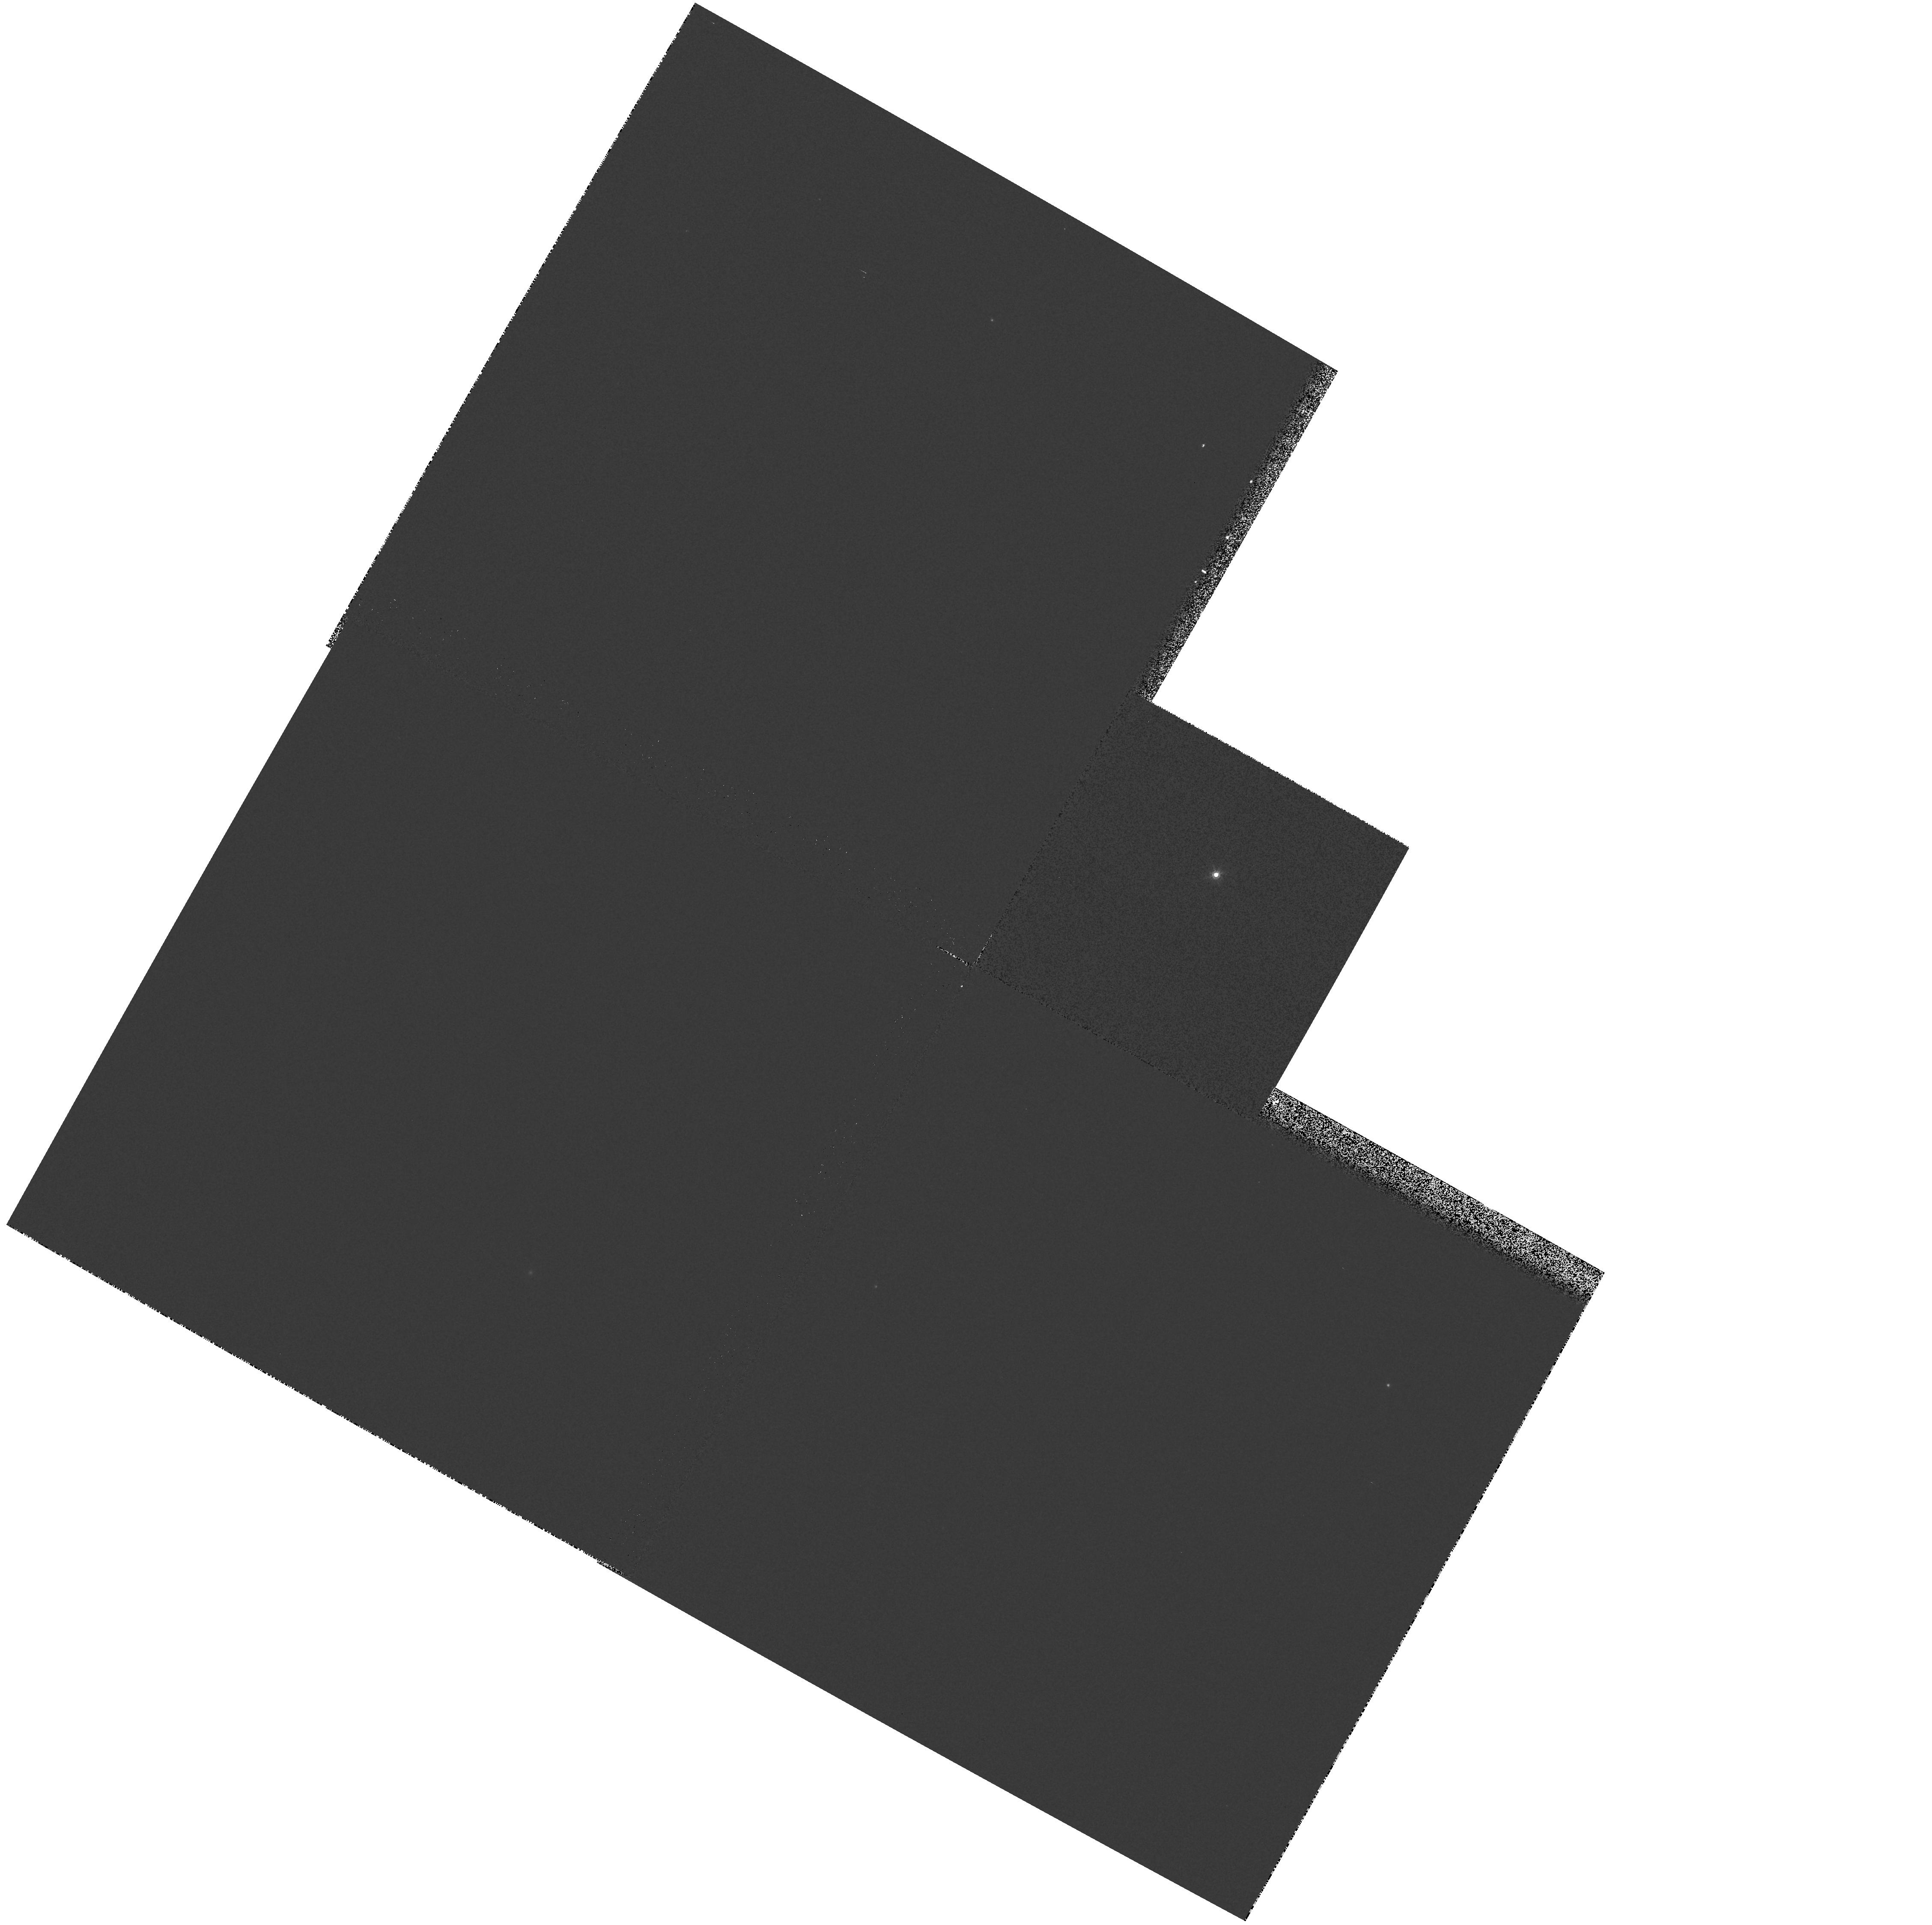
Target: NGP020. Instrument: WFPC2/PC. Filter: F850LP. Exposure: 1 min. Observation ID: hst_5913_19_wfpc2_pc_f850lp_u2ri19

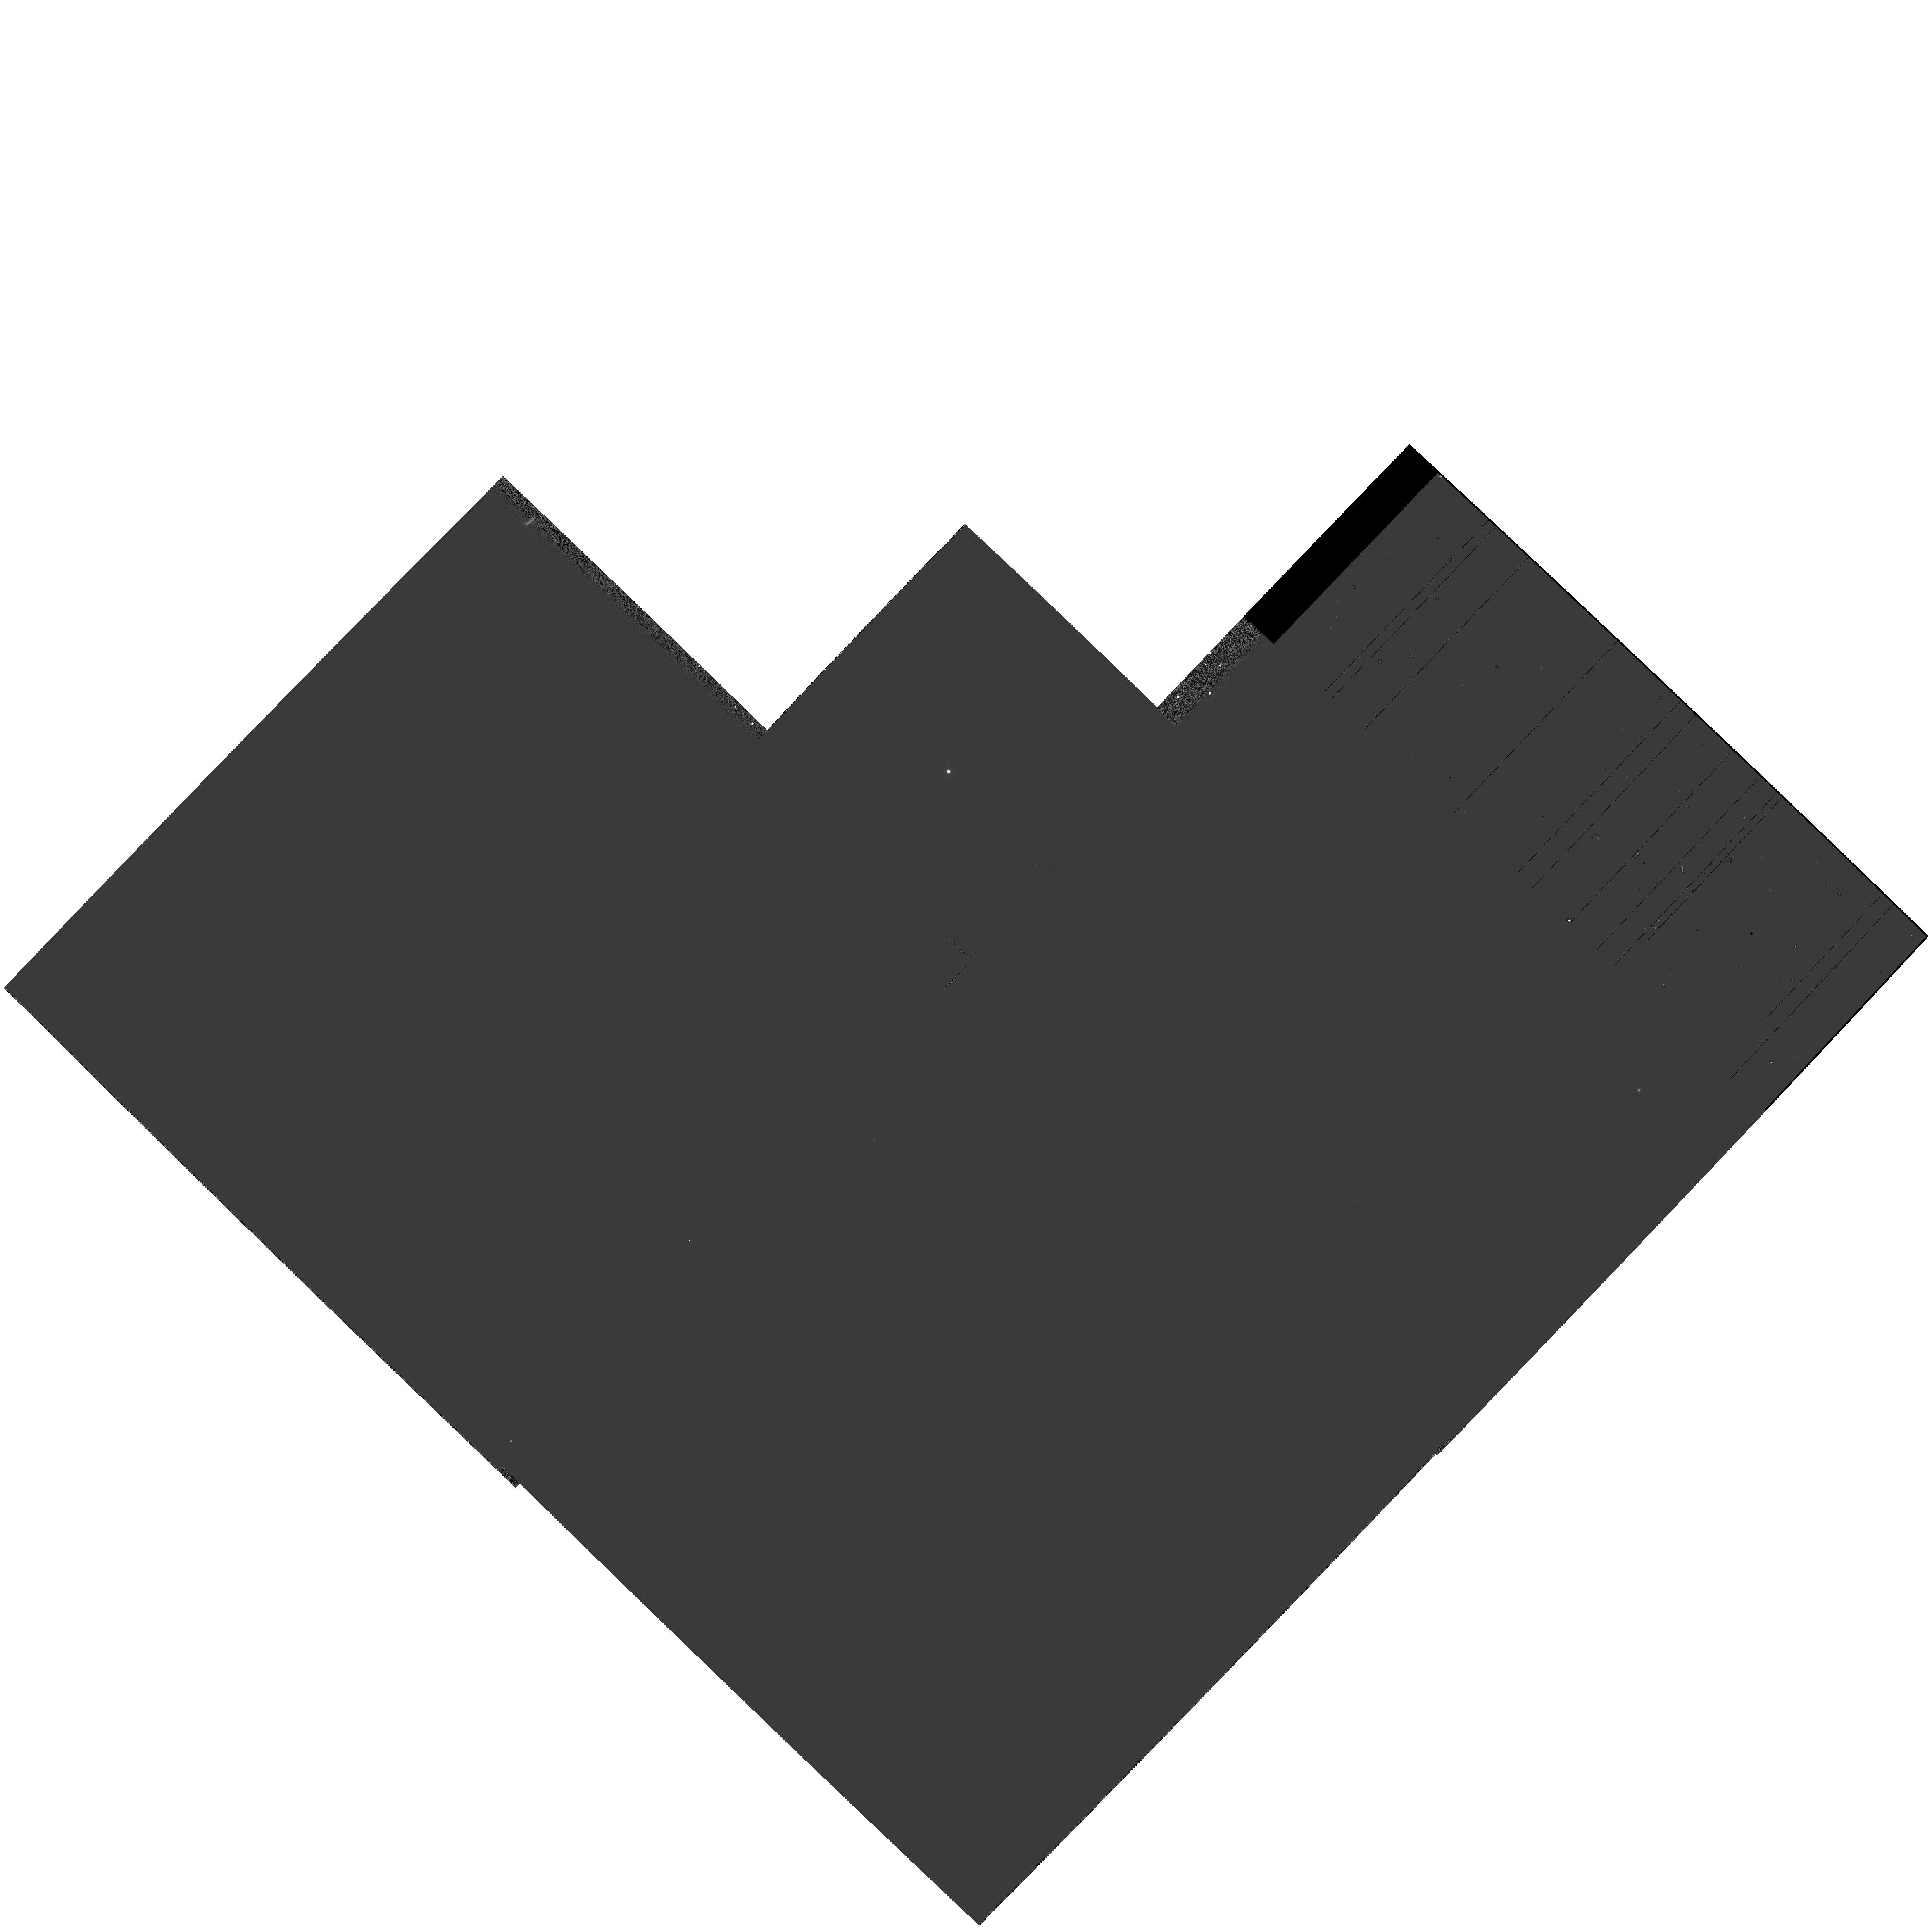
Target: SGP013. Instrument: WFPC2/PC. Filter: F850LP. Exposure: 1 min. Observation ID: hst_5913_30_wfpc2_pc_f850lp_u2ri30

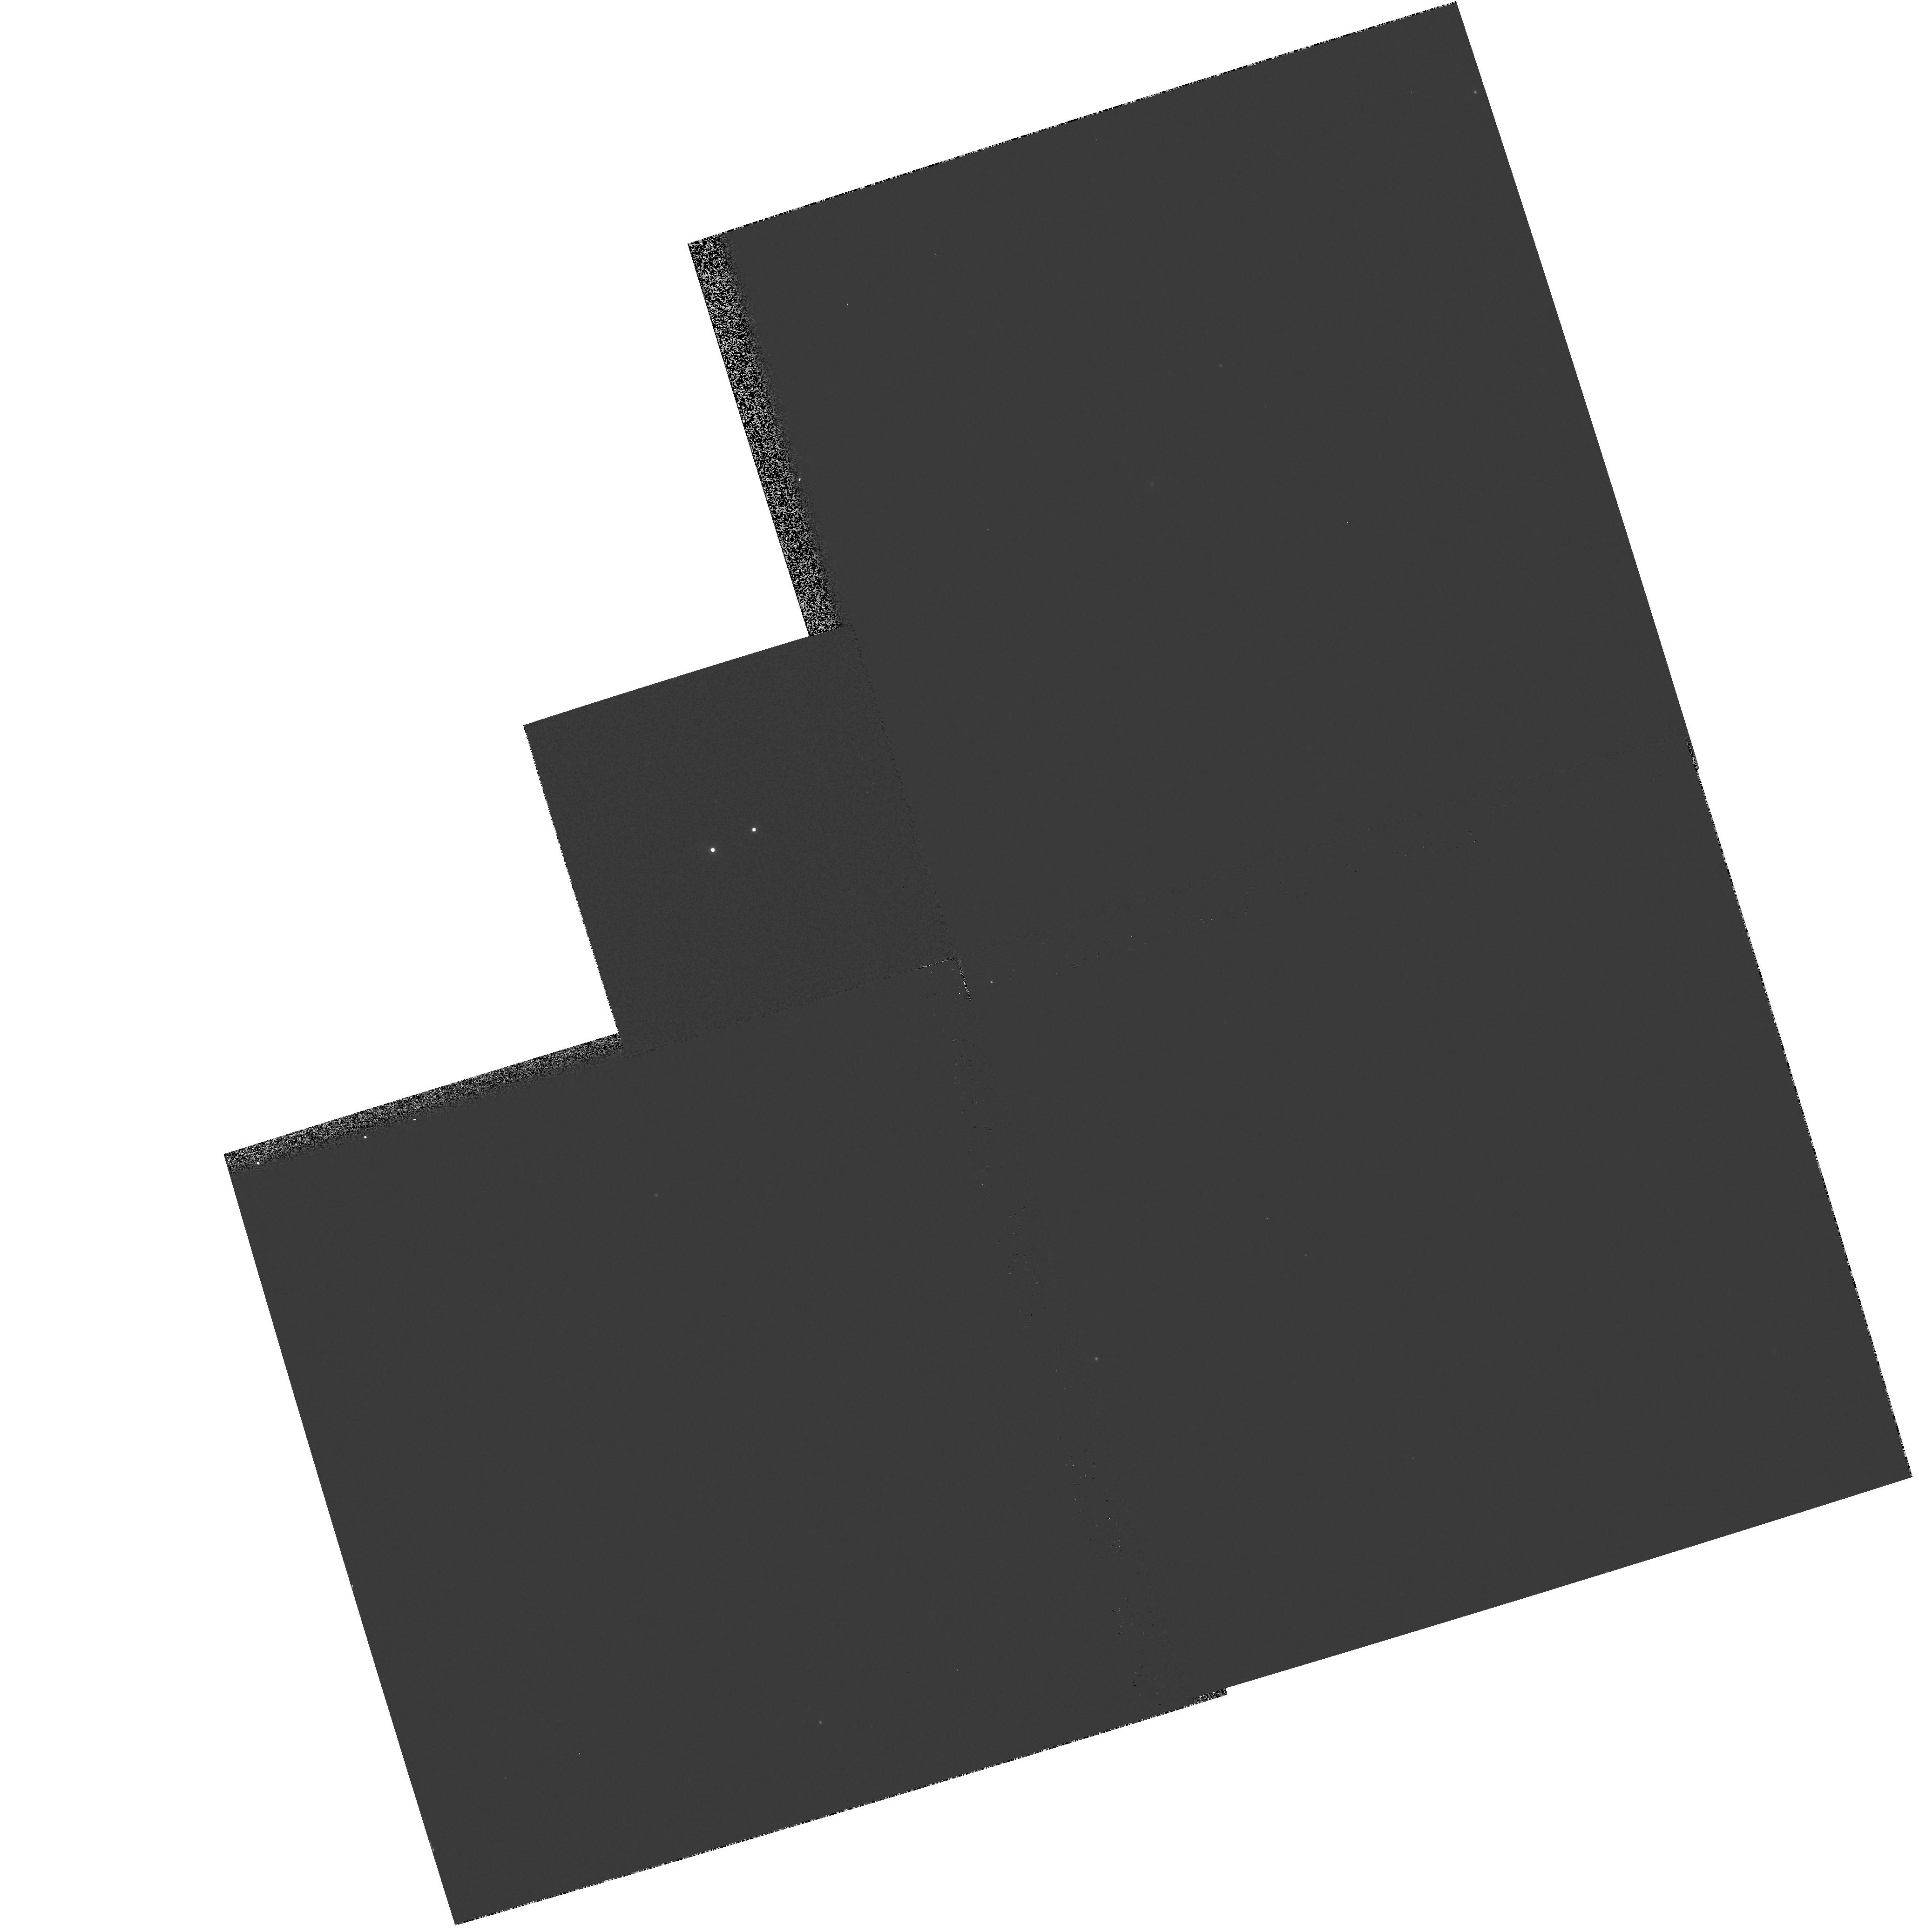
Target: MT003. Instrument: WFPC2/PC. Filter: F850LP. Exposure: 1 min. Observation ID: hst_5913_37_wfpc2_pc_f850lp_u2ri37

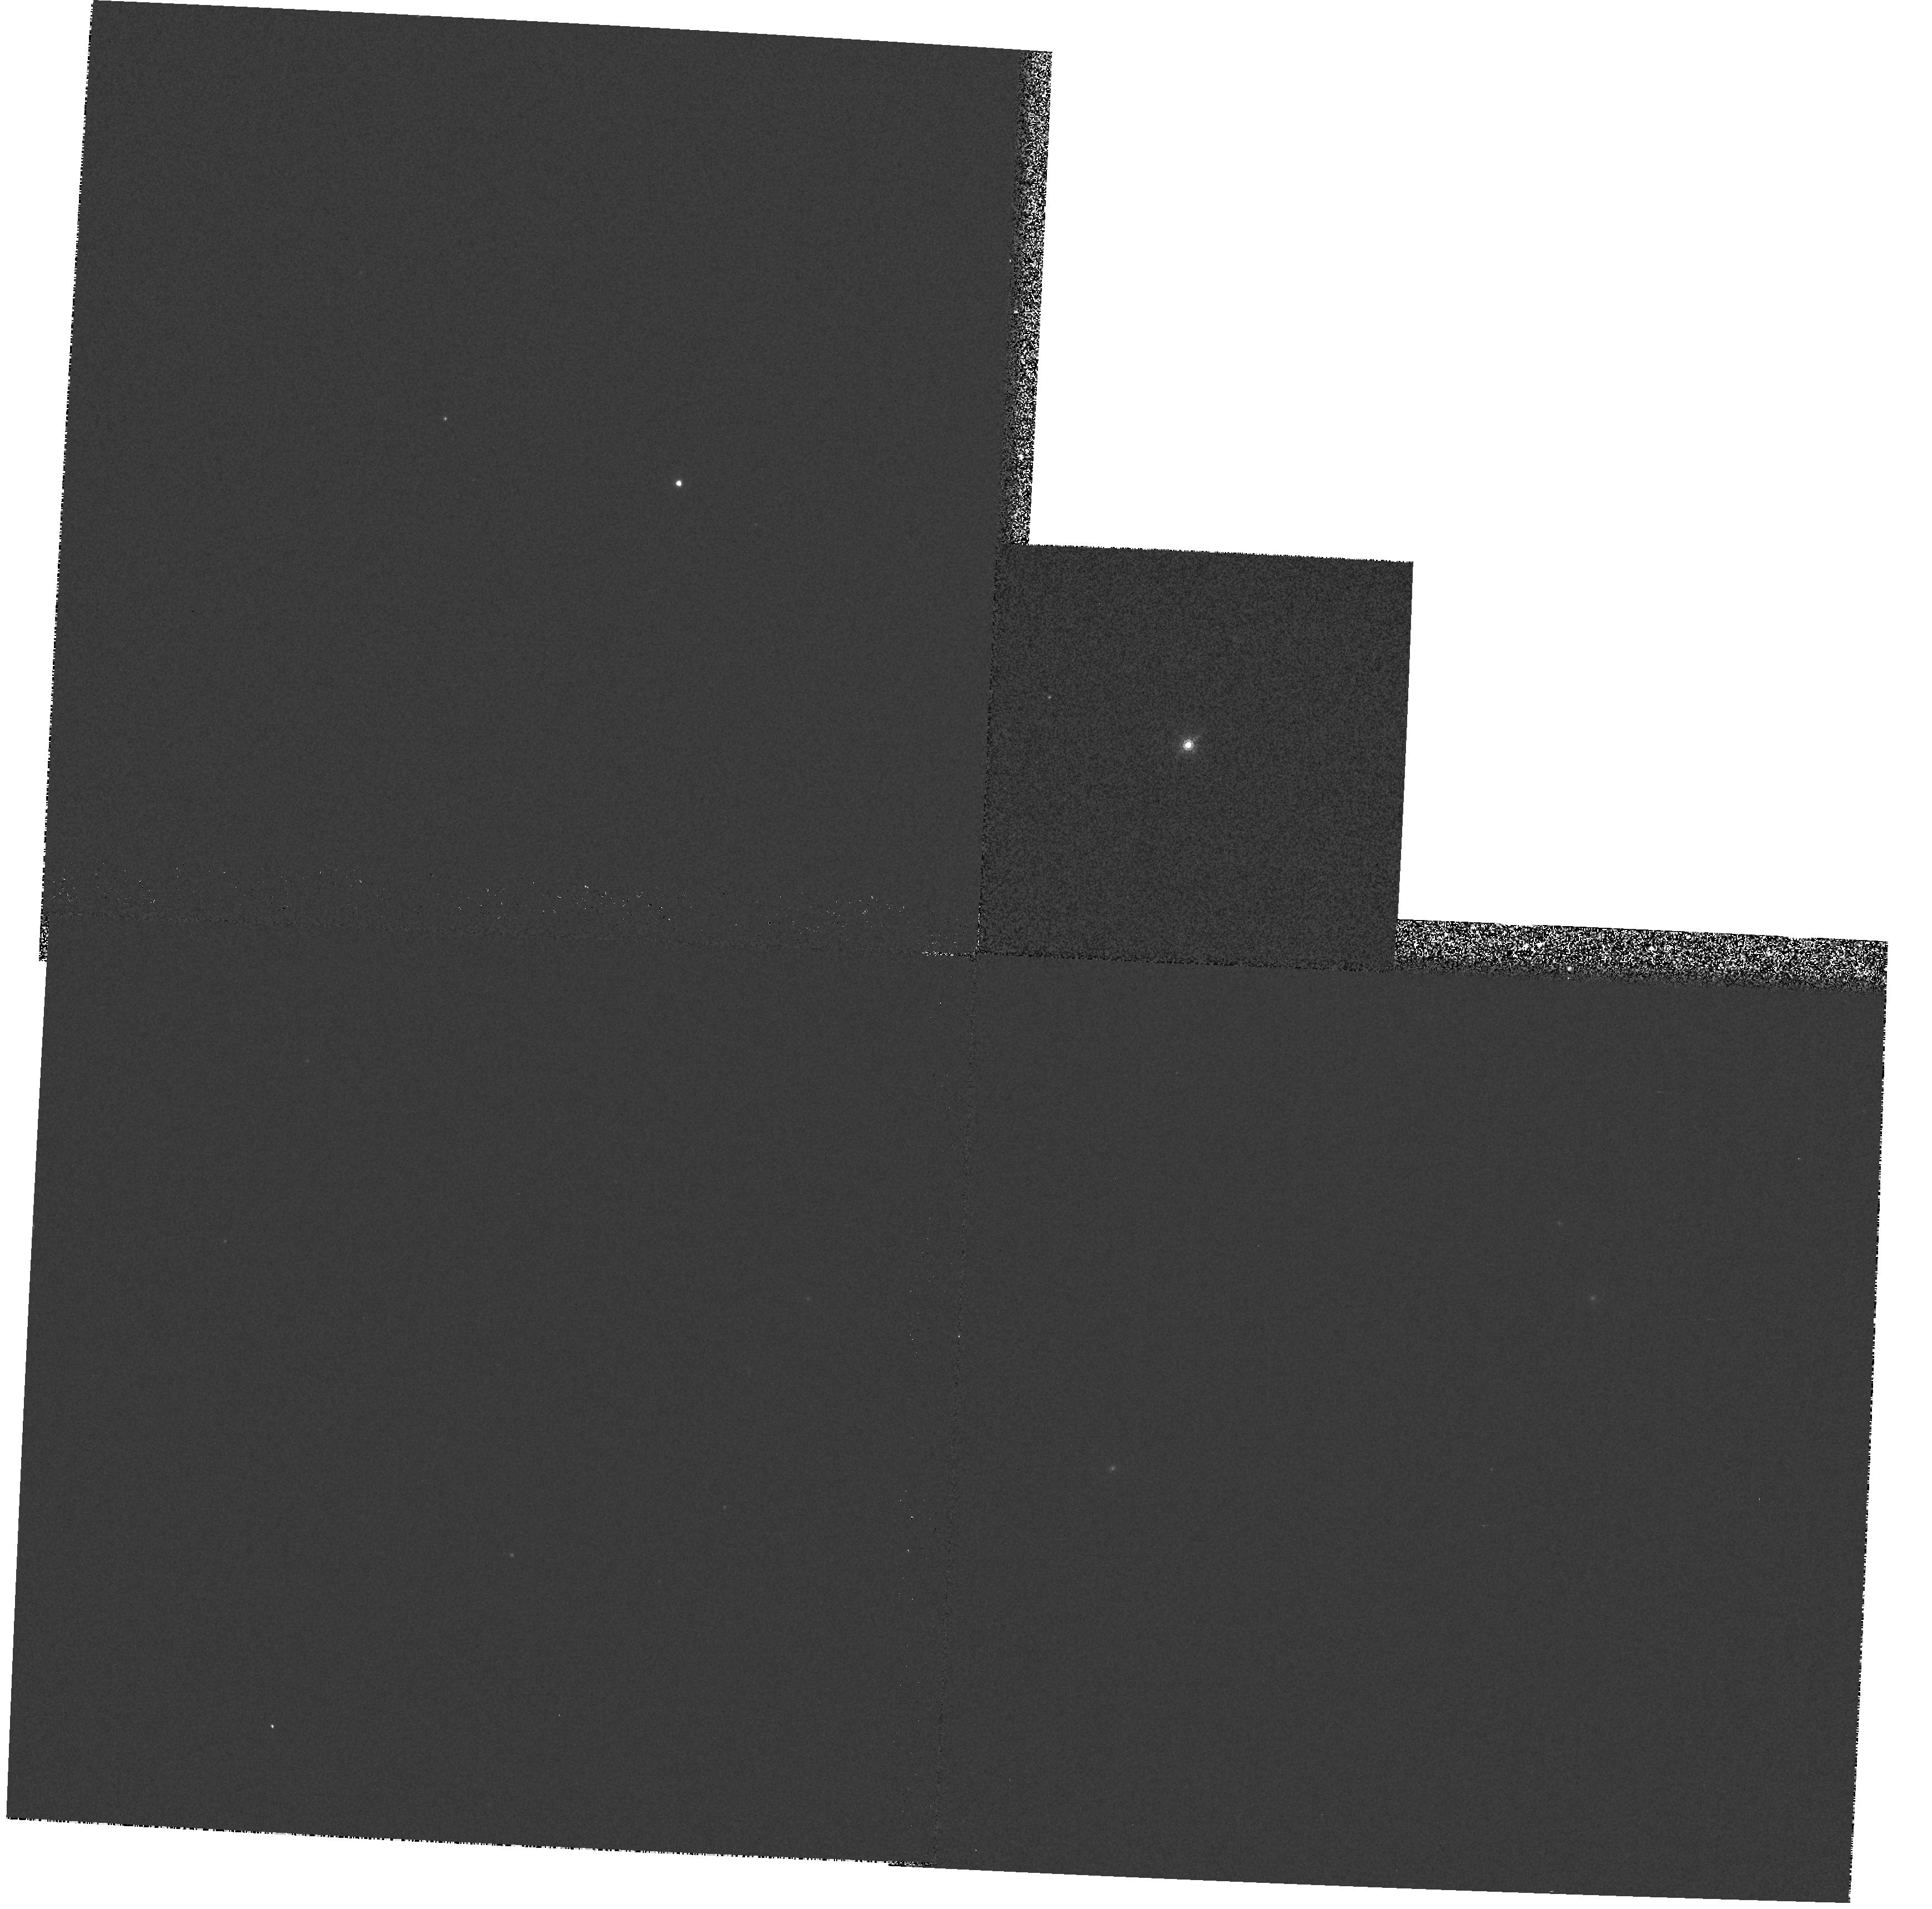
Target: MT007. Instrument: WFPC2/PC. Filter: F850LP. Exposure: 1 min. Observation ID: hst_5913_41_wfpc2_pc_f850lp_u2ri41

Low-mass binaries and the luminosity function (PI: Reid, I. Neill)

The stellar luminosity function derived from nearby stars (r < ~ 10 pc.) is flat for M_v >= 12, while results based on photometric surveys of more distant stars show an order of magnitude fewer stars at M_v > 14 than at the peak (M_v ~ +12). The two main hypotheses postulated to account for this difference are either small-number statistics locally, or that the "missing" lower-luminosity stars are hidden as unresolved companions in the latter samples. We propose to use the unparalleled resolution of HST to discriminate between these hypotheses through a SNAPSHOT survey of stars in a complete sample of late-type M-dwarfs drawn from photometric surveys. Allowing for the distribution of semi-major axes and inclination effects, we expect to detect at least 40 % of the binaries in our sample, which has an effective distance limit of 100 parsecs. With a dynamic range of over 5 magnitudes at 8000 Angstrom, these observations will provide the first direct determination of the effect of binary stars on the derivation of the stellar luminosity function.